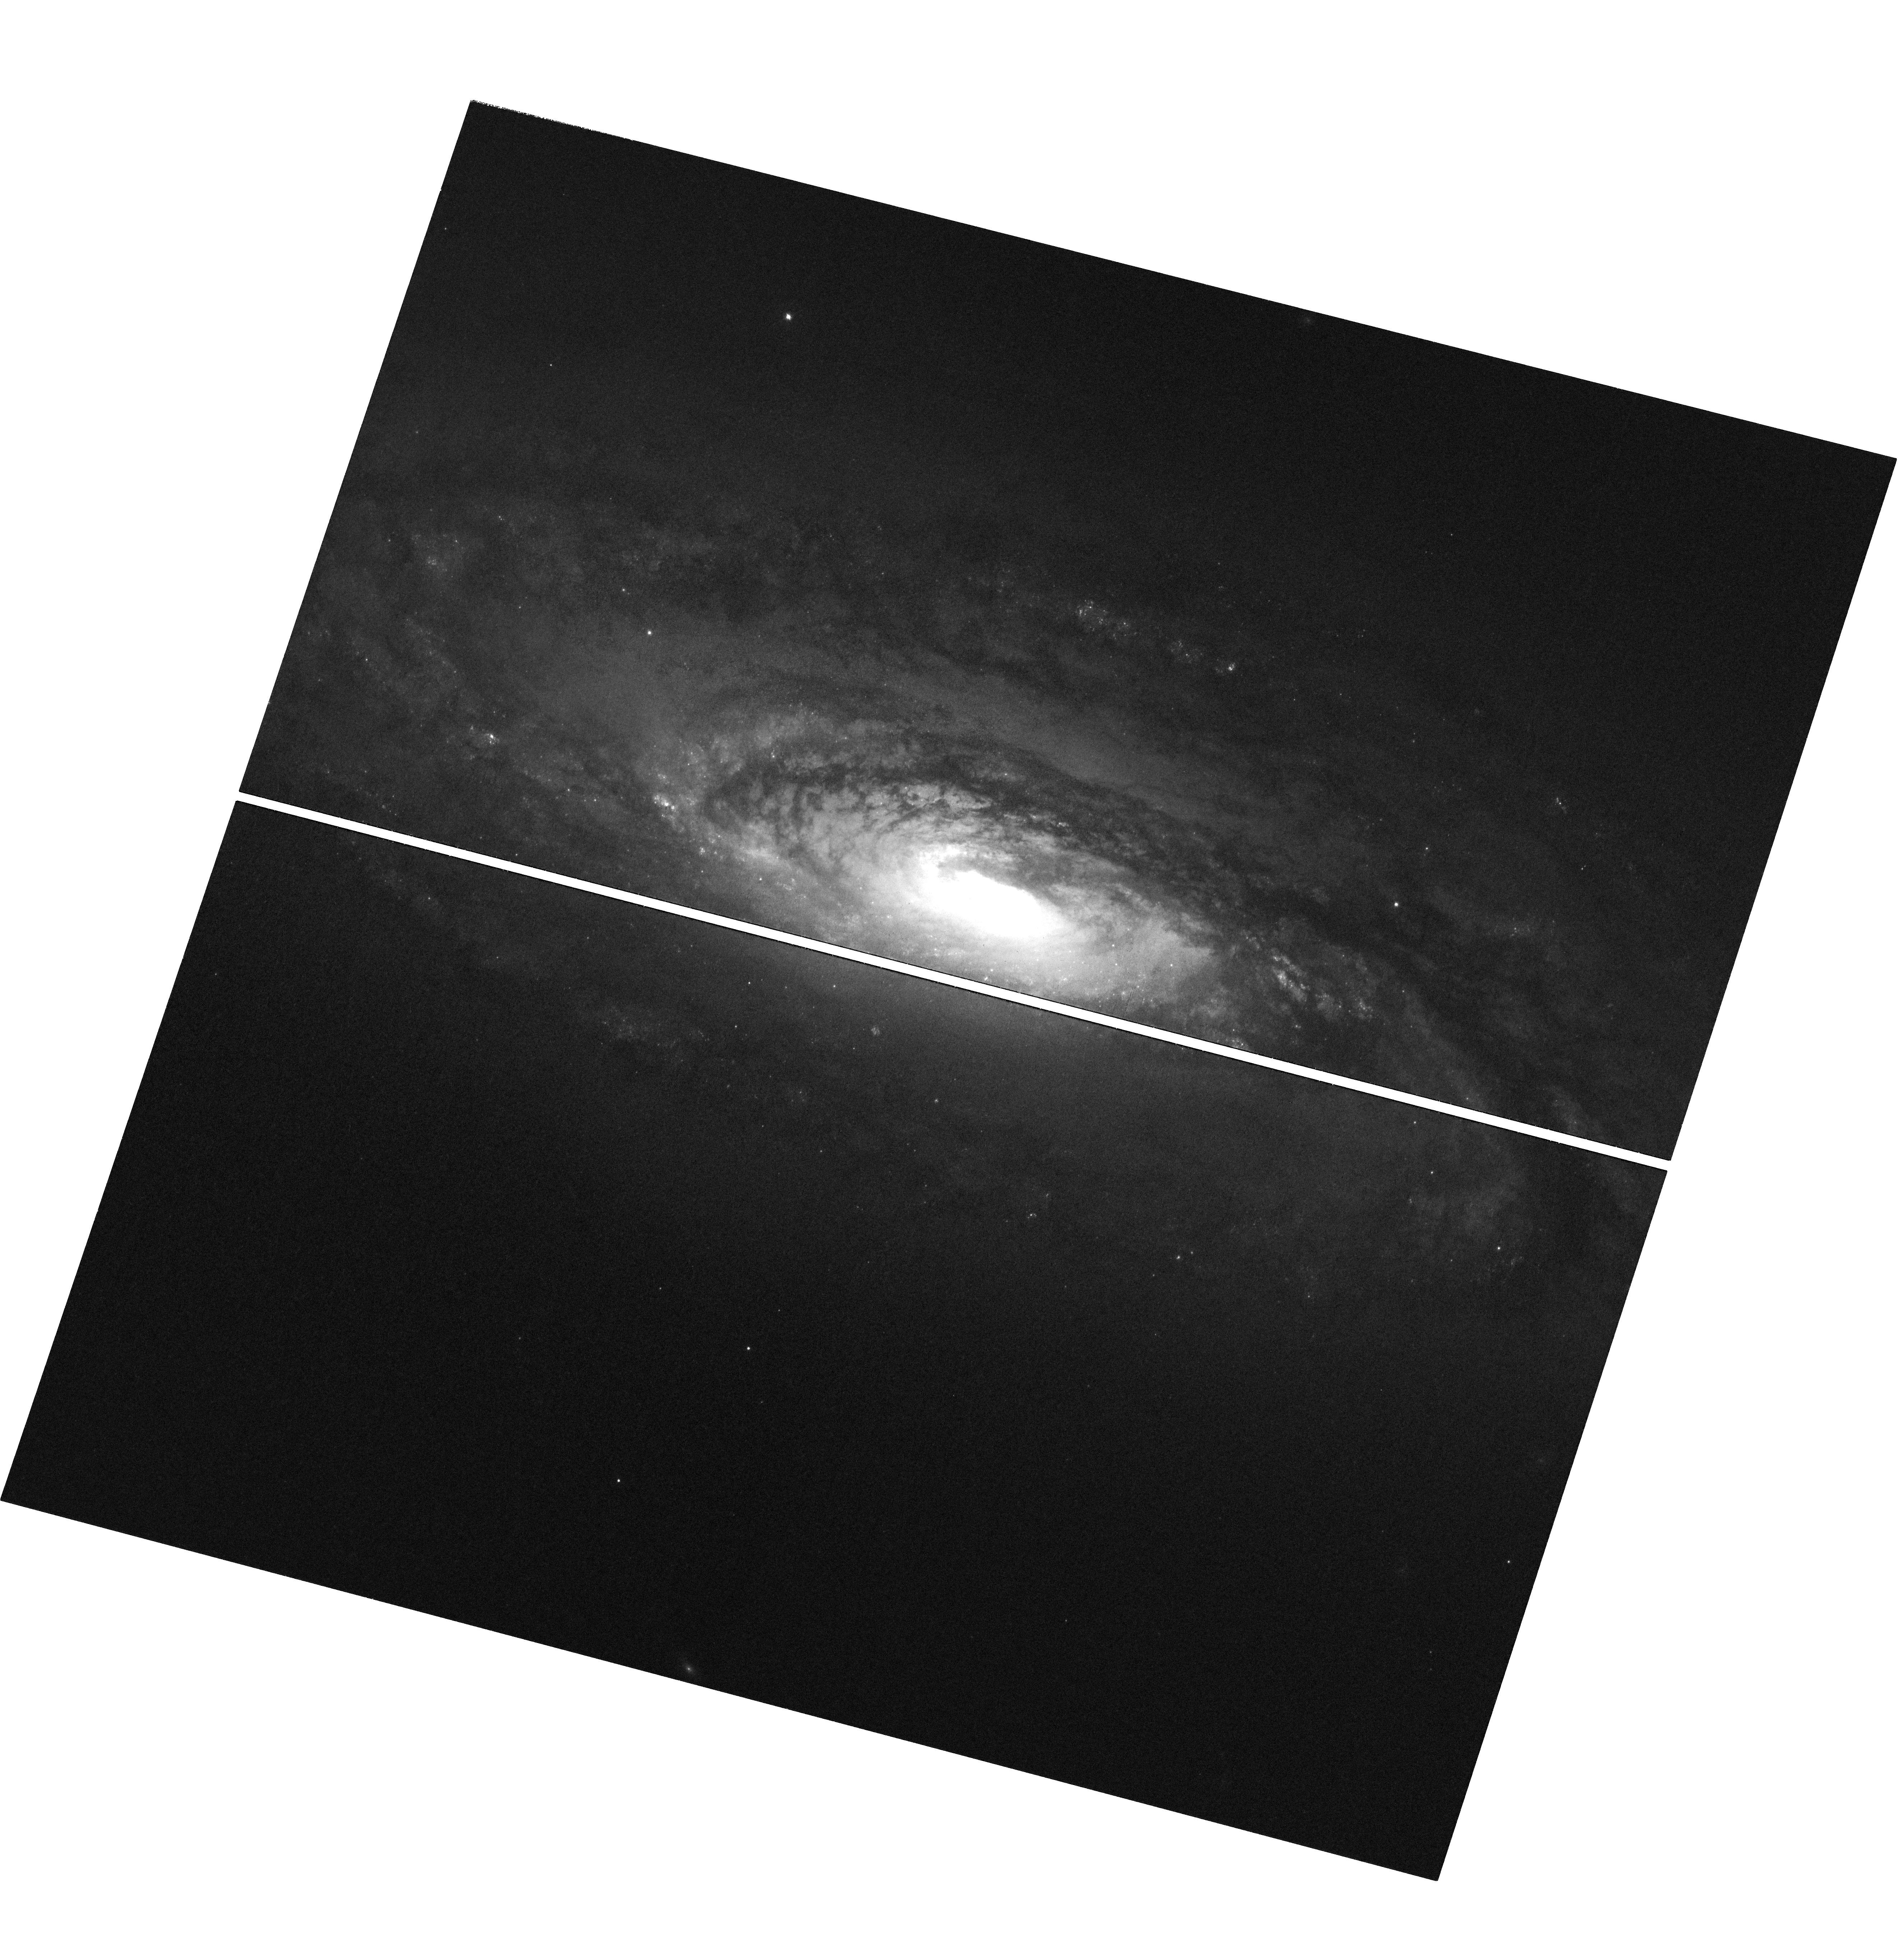
Target: NGC-5005
Instrument: WFC3/UVIS
Filter: F502N
Exposure: 3 h
Observation ID: hst_16837_01_wfc3_uvis_f502n_ieqt01

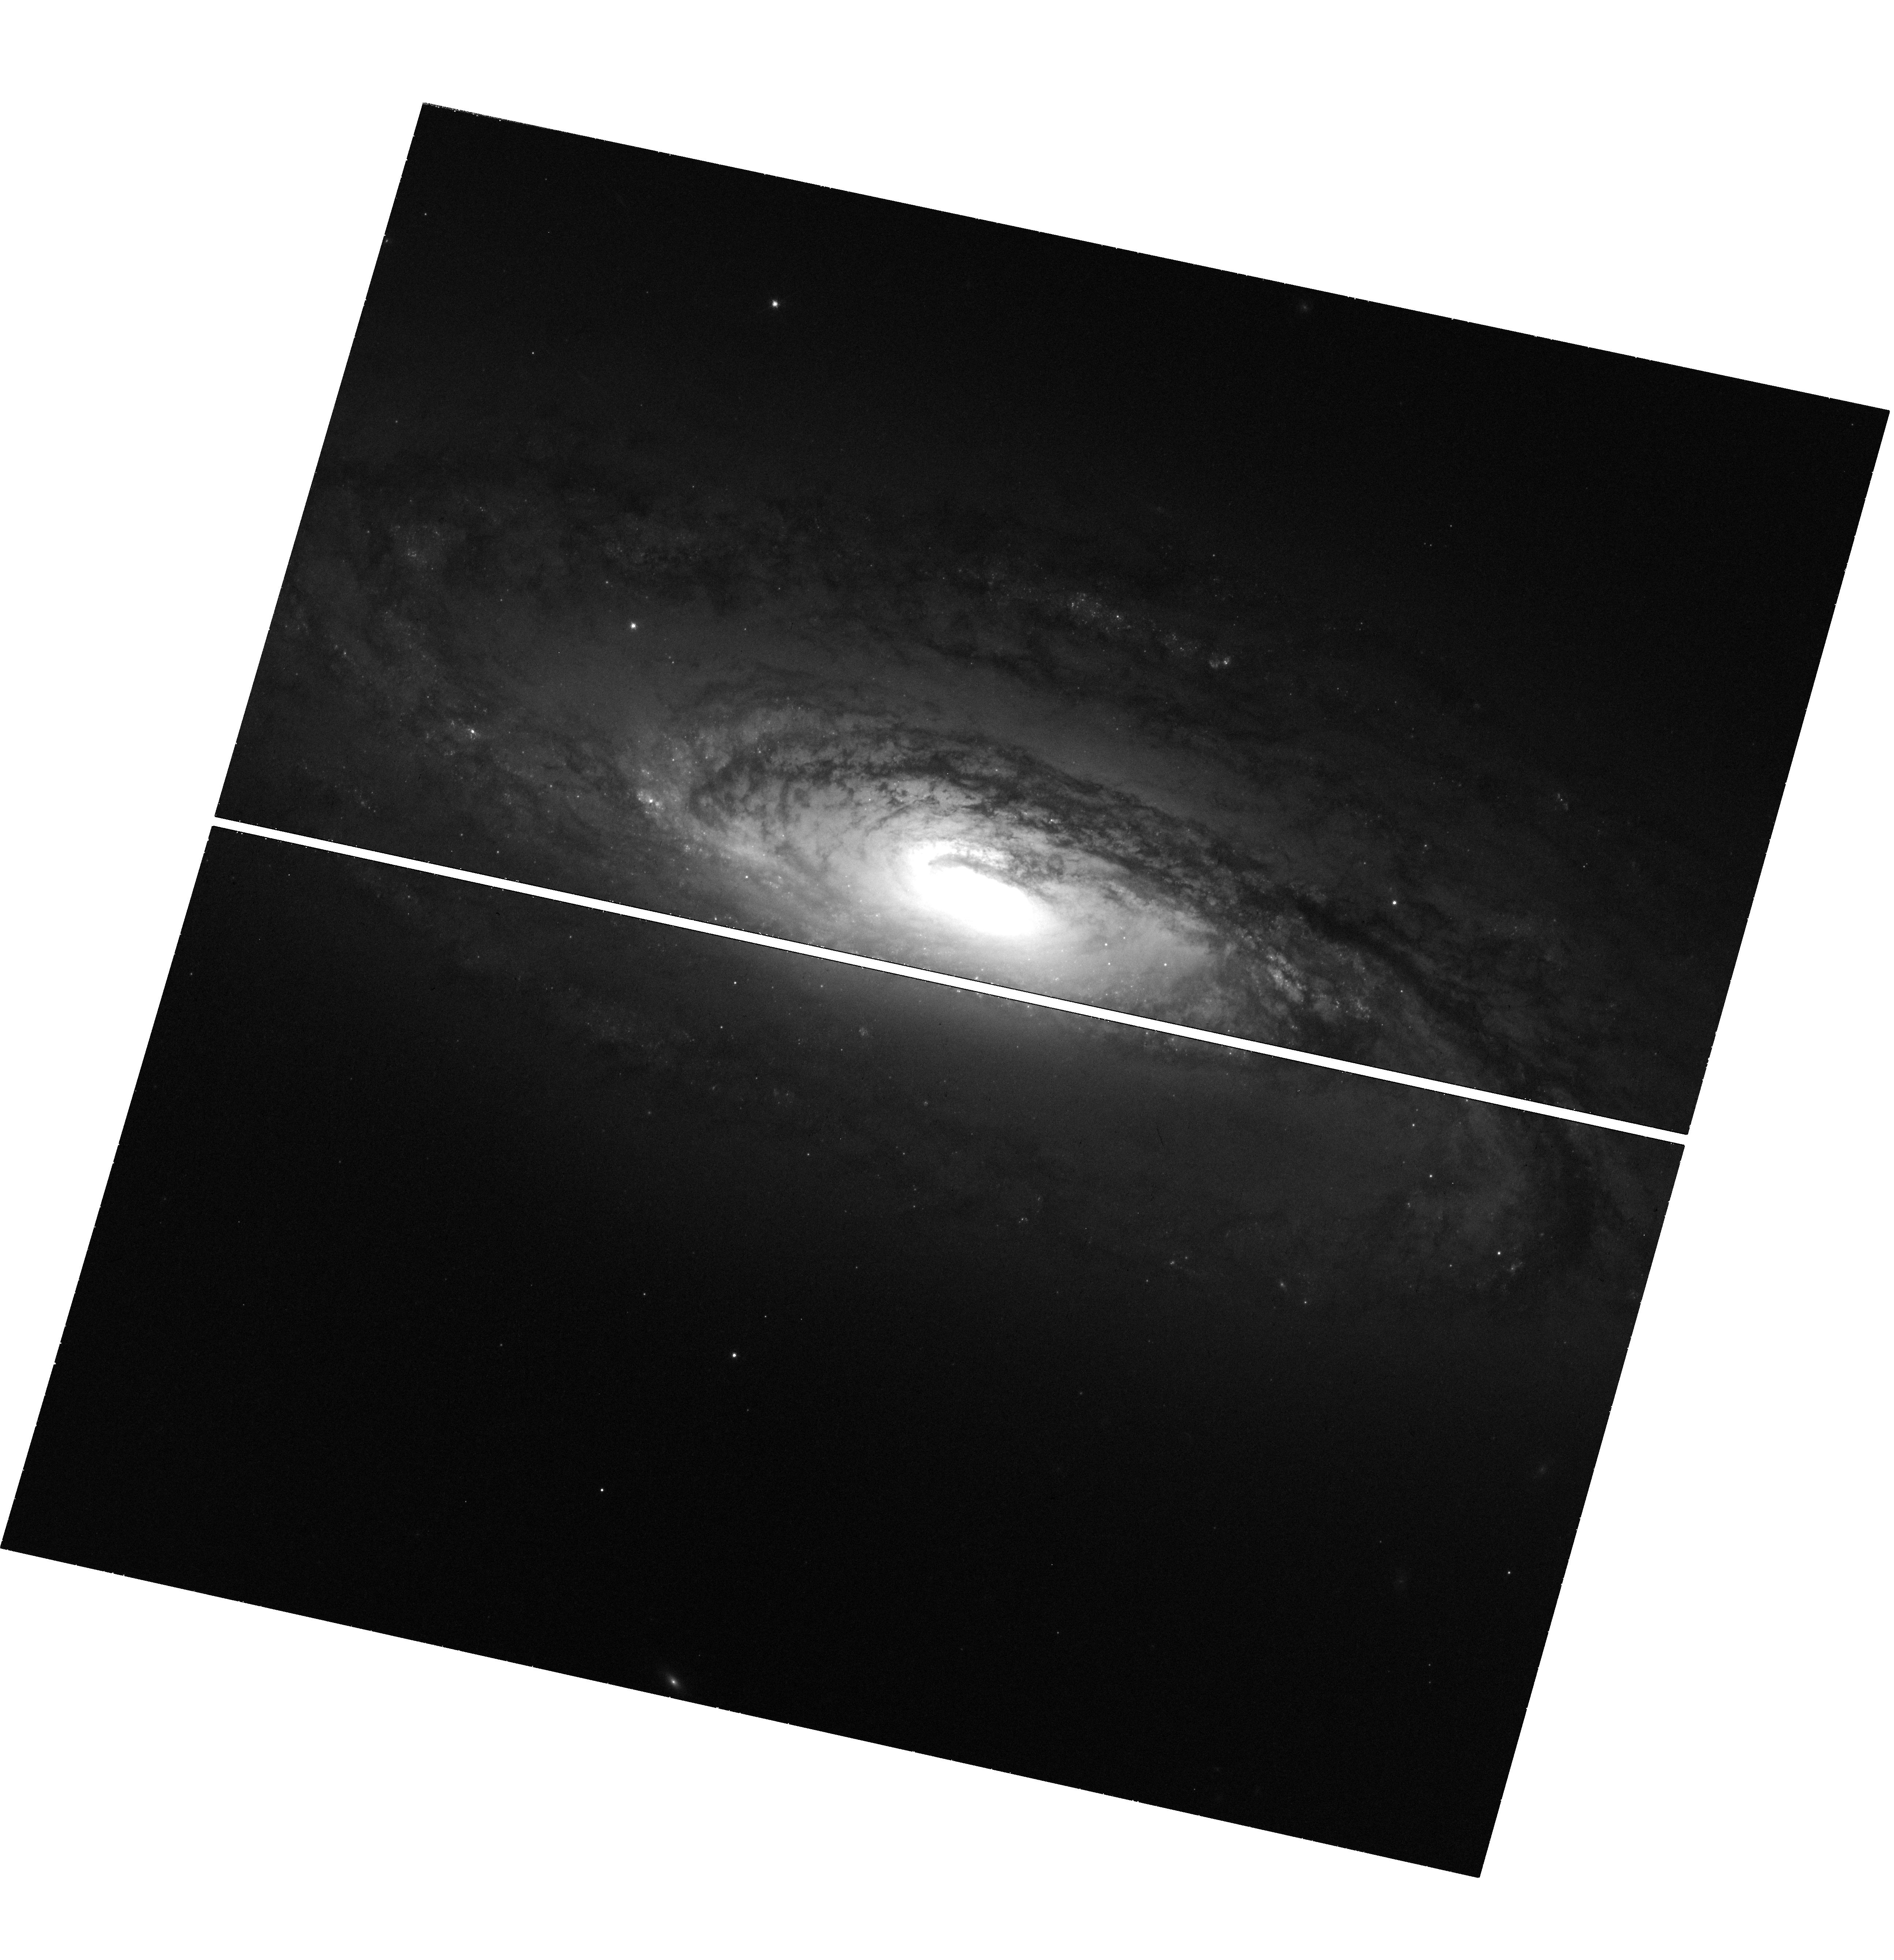
Target: NGC-5005
Instrument: WFC3/UVIS
Filter: F673N
Exposure: 1.5 h
Observation ID: hst_16837_03_wfc3_uvis_f673n_ieqt03

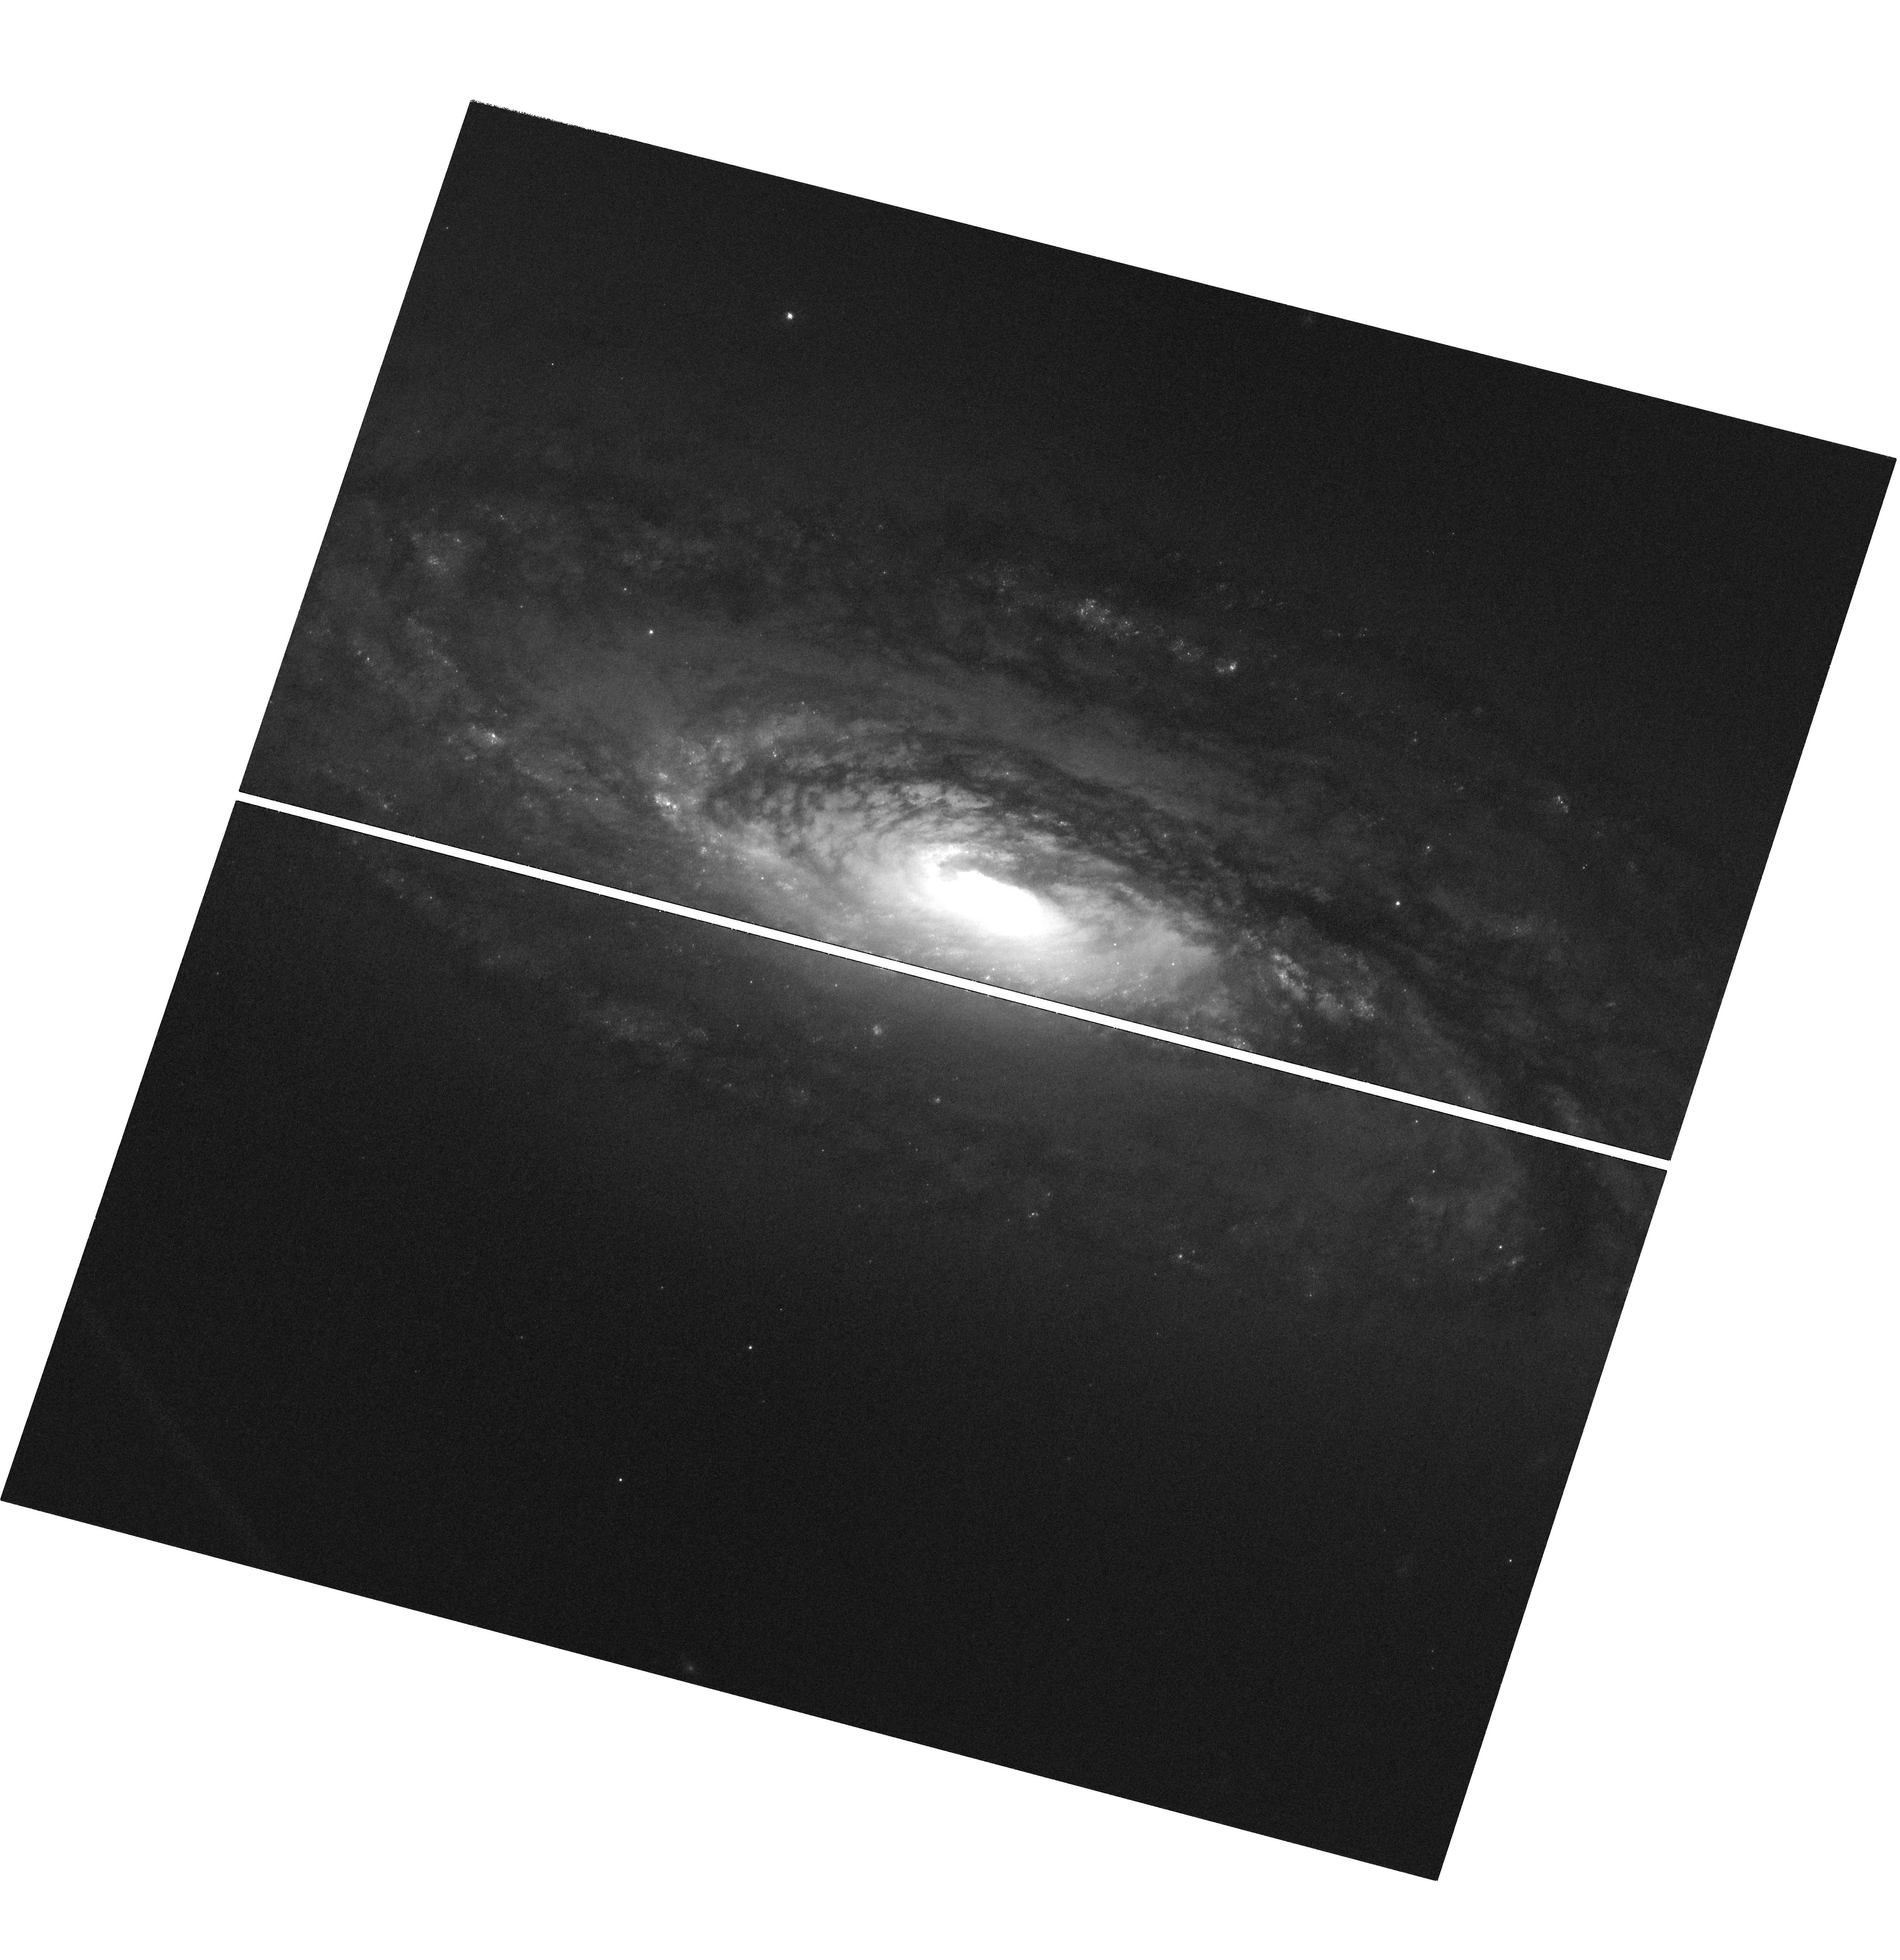
Target: NGC-5005
Instrument: WFC3/UVIS
Filter: F487N
Exposure: 3 h
Observation ID: hst_16837_02_wfc3_uvis_f487n_ieqt02

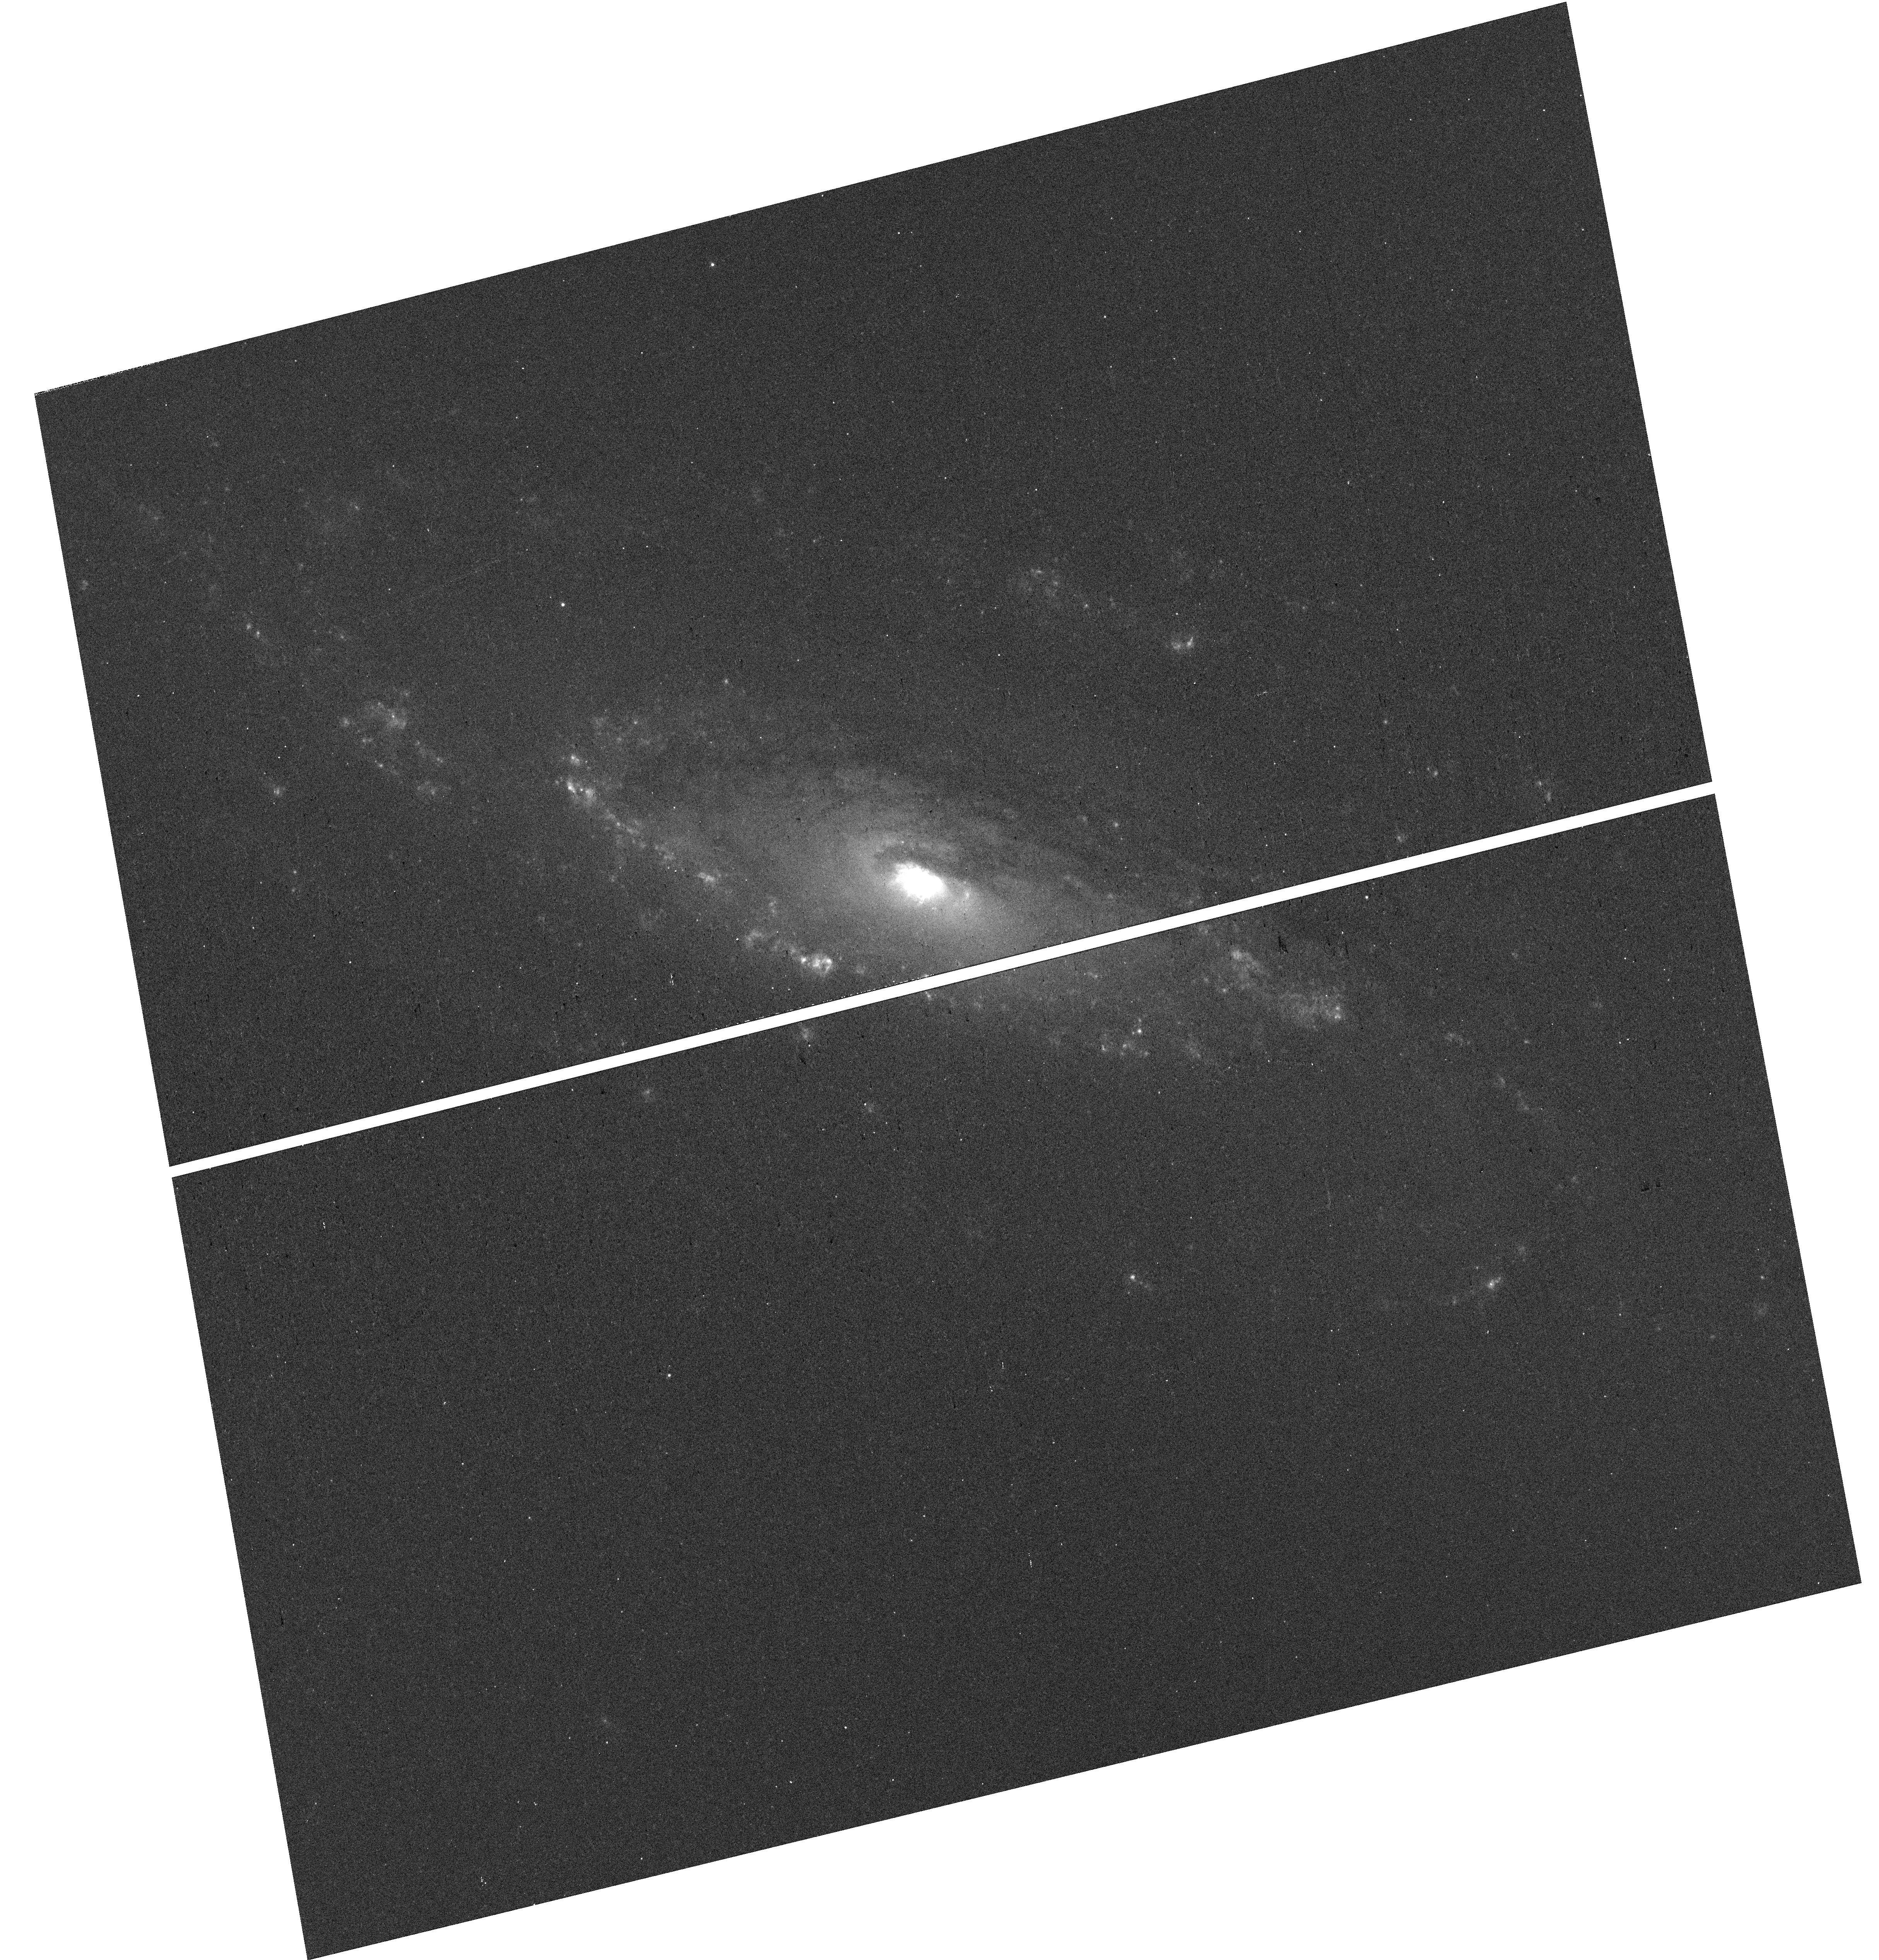
Target: NGC-5005
Instrument: WFC3/UVIS
Filter: F658N
Exposure: 12 min
Observation ID: hst_16837_04_wfc3_uvis_f658n_ieqt04

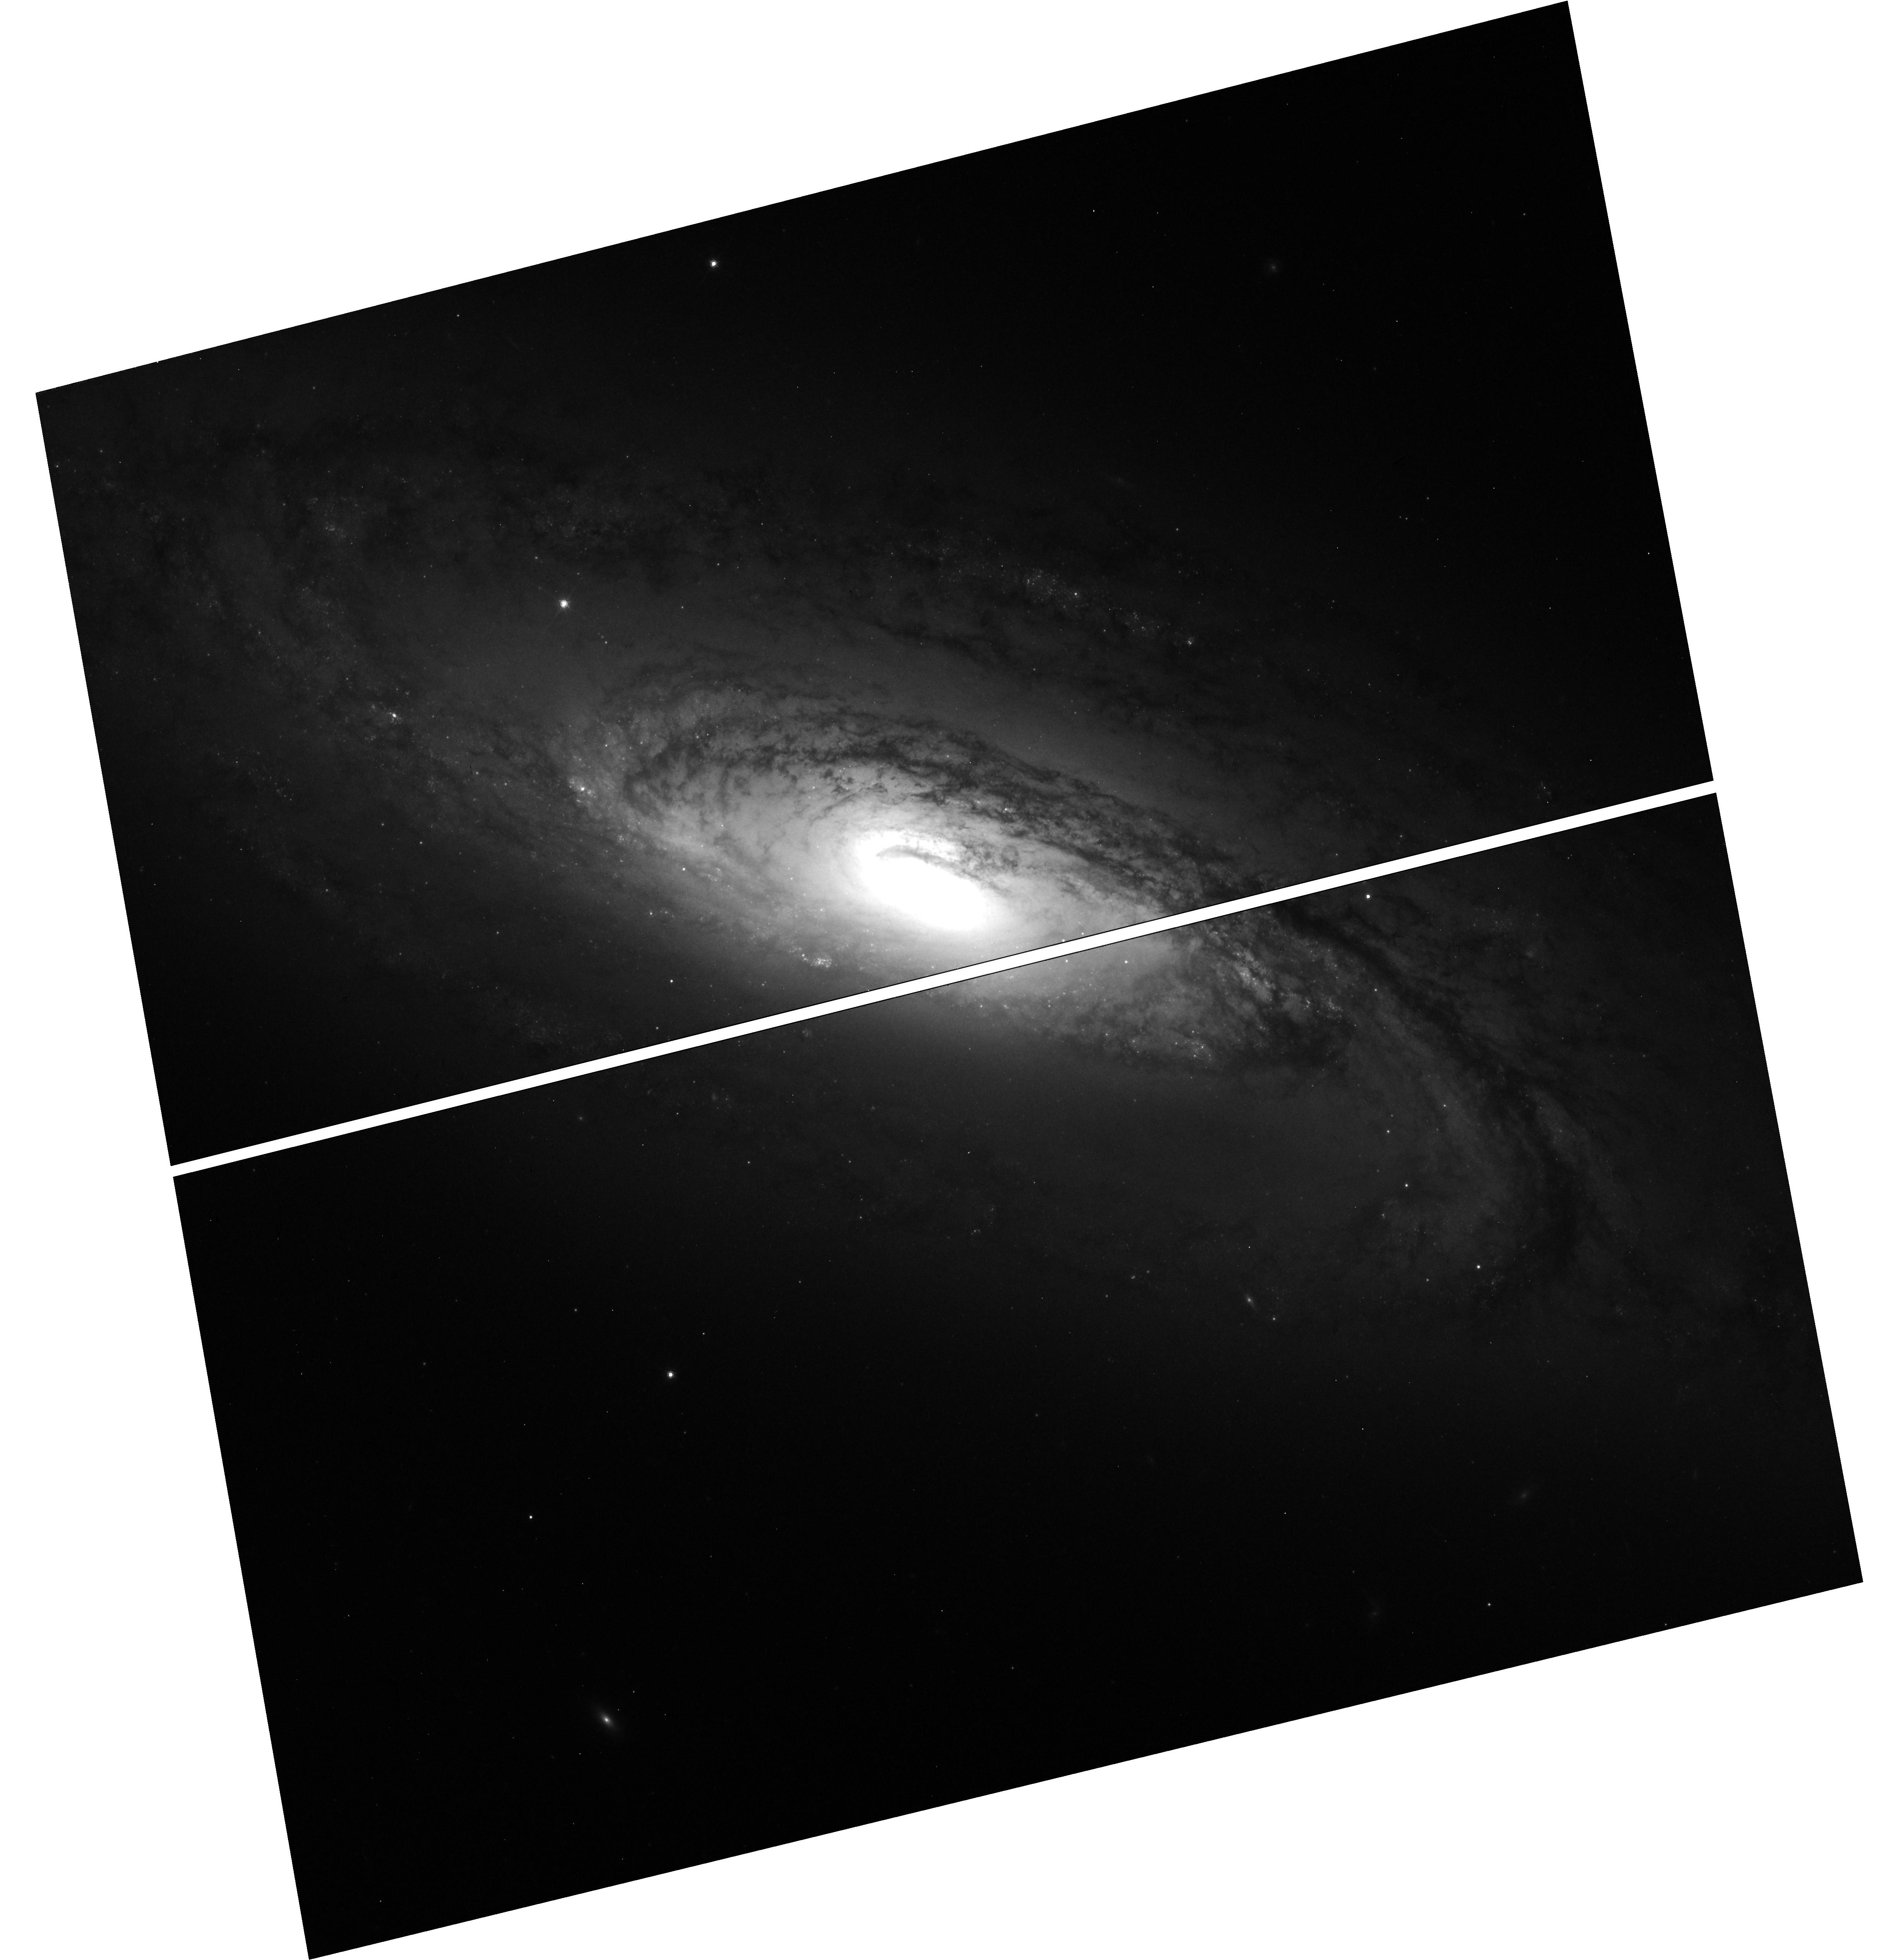
Target: NGC-5005
Instrument: WFC3/UVIS
Filter: F814W
Exposure: 11 min
Observation ID: hst_16837_04_wfc3_uvis_f814w_ieqt04

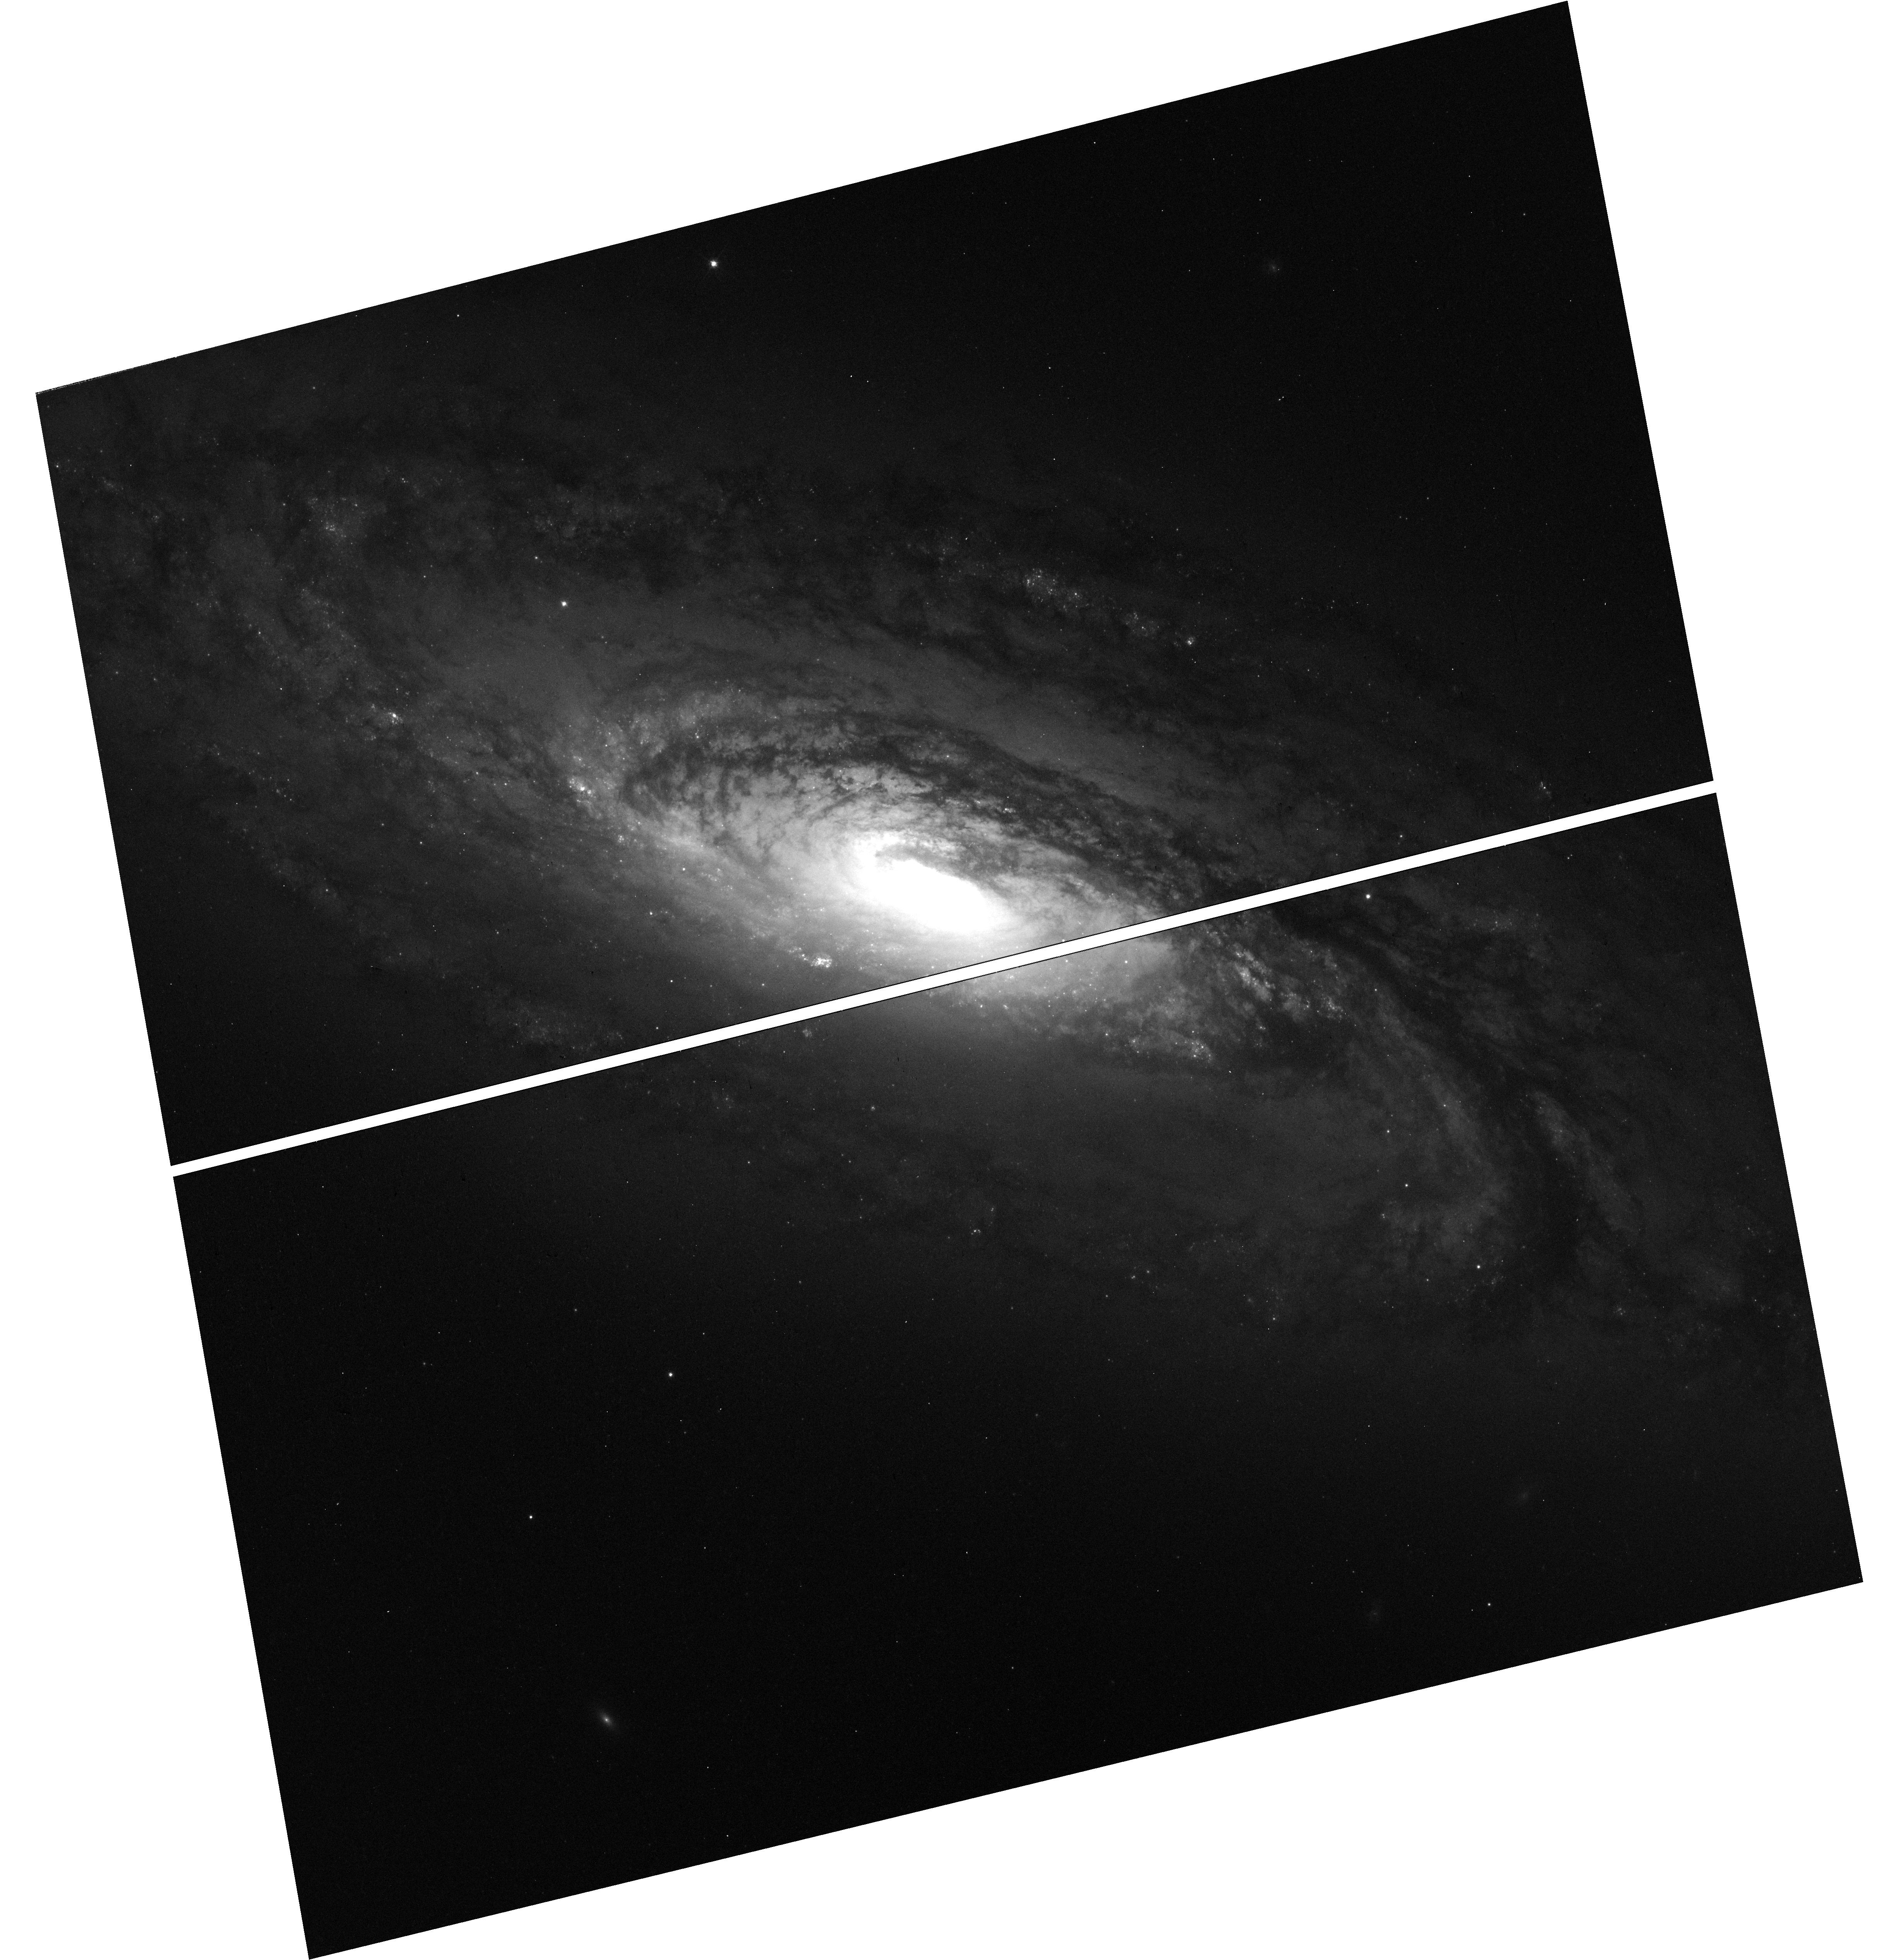
Target: NGC-5005
Instrument: WFC3/UVIS
Filter: F547M
Exposure: 12 min
Observation ID: hst_16837_04_wfc3_uvis_f547m_ieqt04

Mapping the Activity of the LINER I NGC 5005 from ~30 pc out to kpc scales (PI: Fabbiano, Giuseppina)

High resolution multi-wavelength maps of the nuclear regions of active galaxies reveal an increasingly complex view, with AGN, LINER and star-formation co-existing in the same, often highly obscured, nucleus. The ongoing deep high resolution spectral-spatial mapping of Compton-thick (CT) AGNs with Chandra explores one aspect of this multi-faceted activity. However, there are no comparable X-ray studies of LINERs. We propose deep Chandra ACIS-S observations of the nearby (~17 Mpc) LINER NGC 5005 (250 ks), for which the archival snapshot suggests an extended ionized region, akin to an AGN ionization cone. To get a fuller detailed picture of the AGN-host interaction, we propose 11 orbits with HSTWFC3 for diagnostic optical emission line imaging.